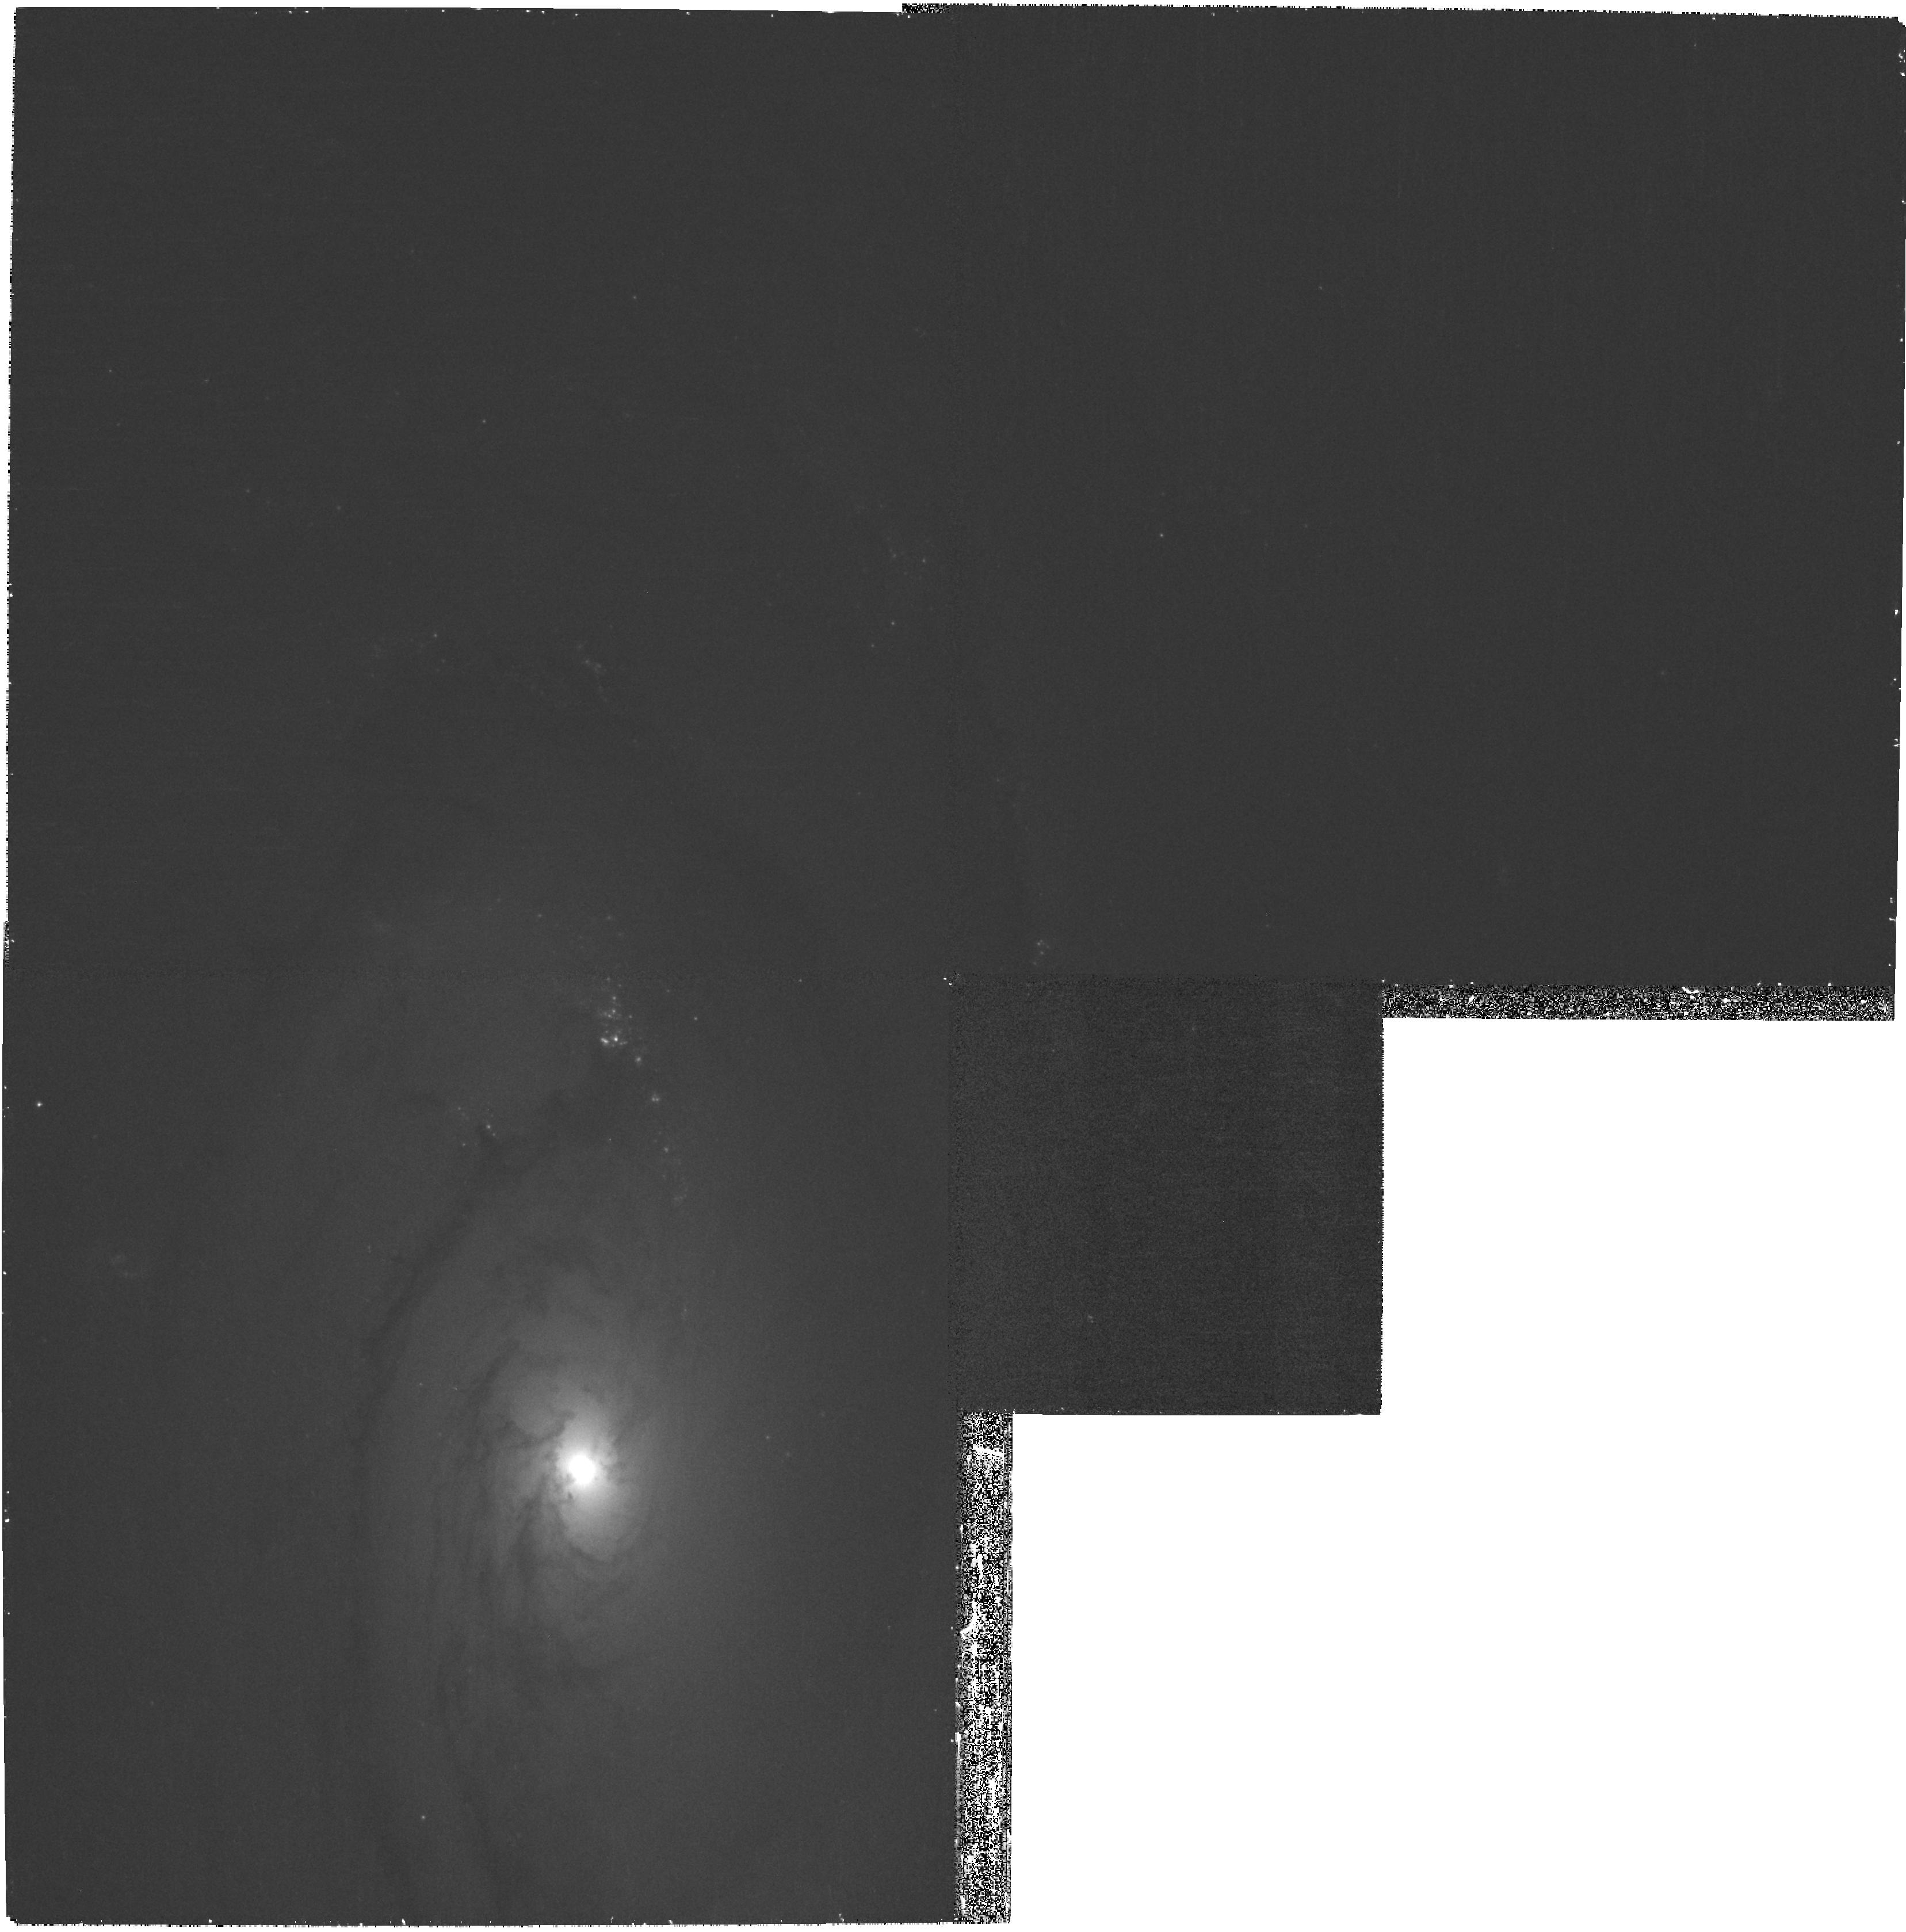
Target: NGC4450. Instrument: WFPC2/PC. Filter: F439W. Exposure: 30 min. Observation ID: hst_11987_53_wfpc2_pc_f439w_ubah53

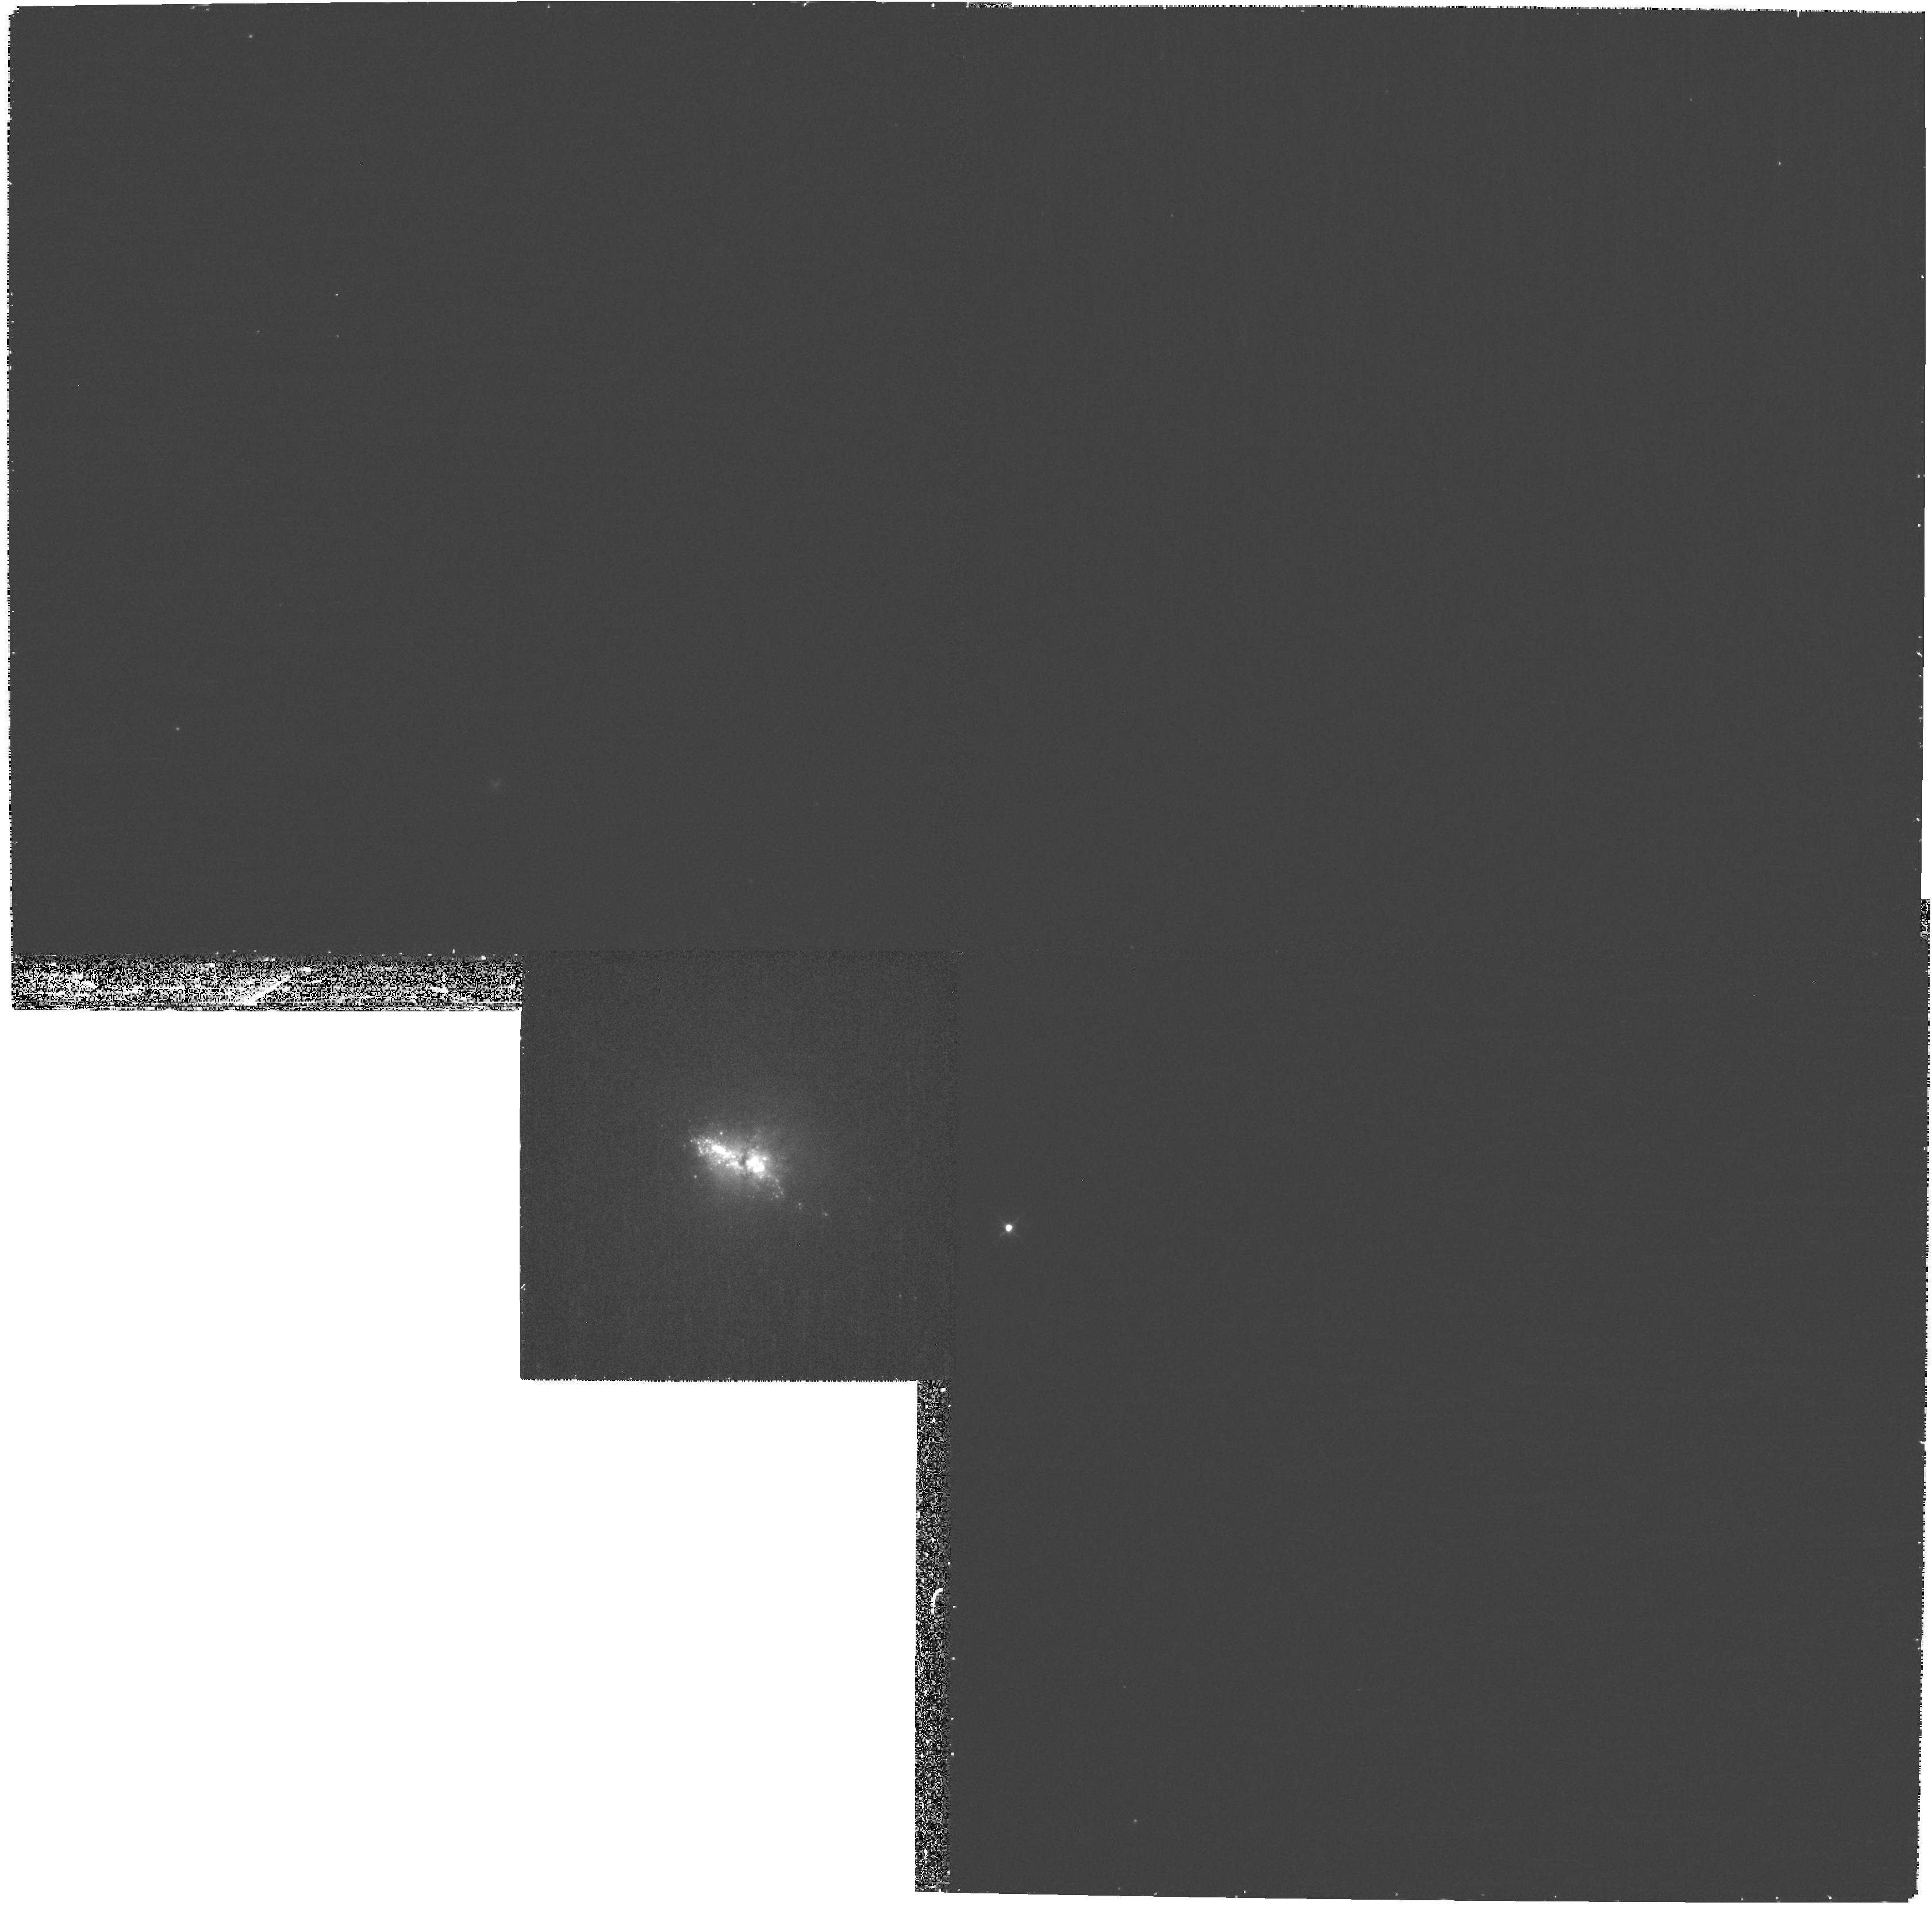
Target: NGC3773. Instrument: WFPC2/PC. Filter: F439W. Exposure: 30 min. Observation ID: hst_11987_22_wfpc2_pc_f439w_ubah22

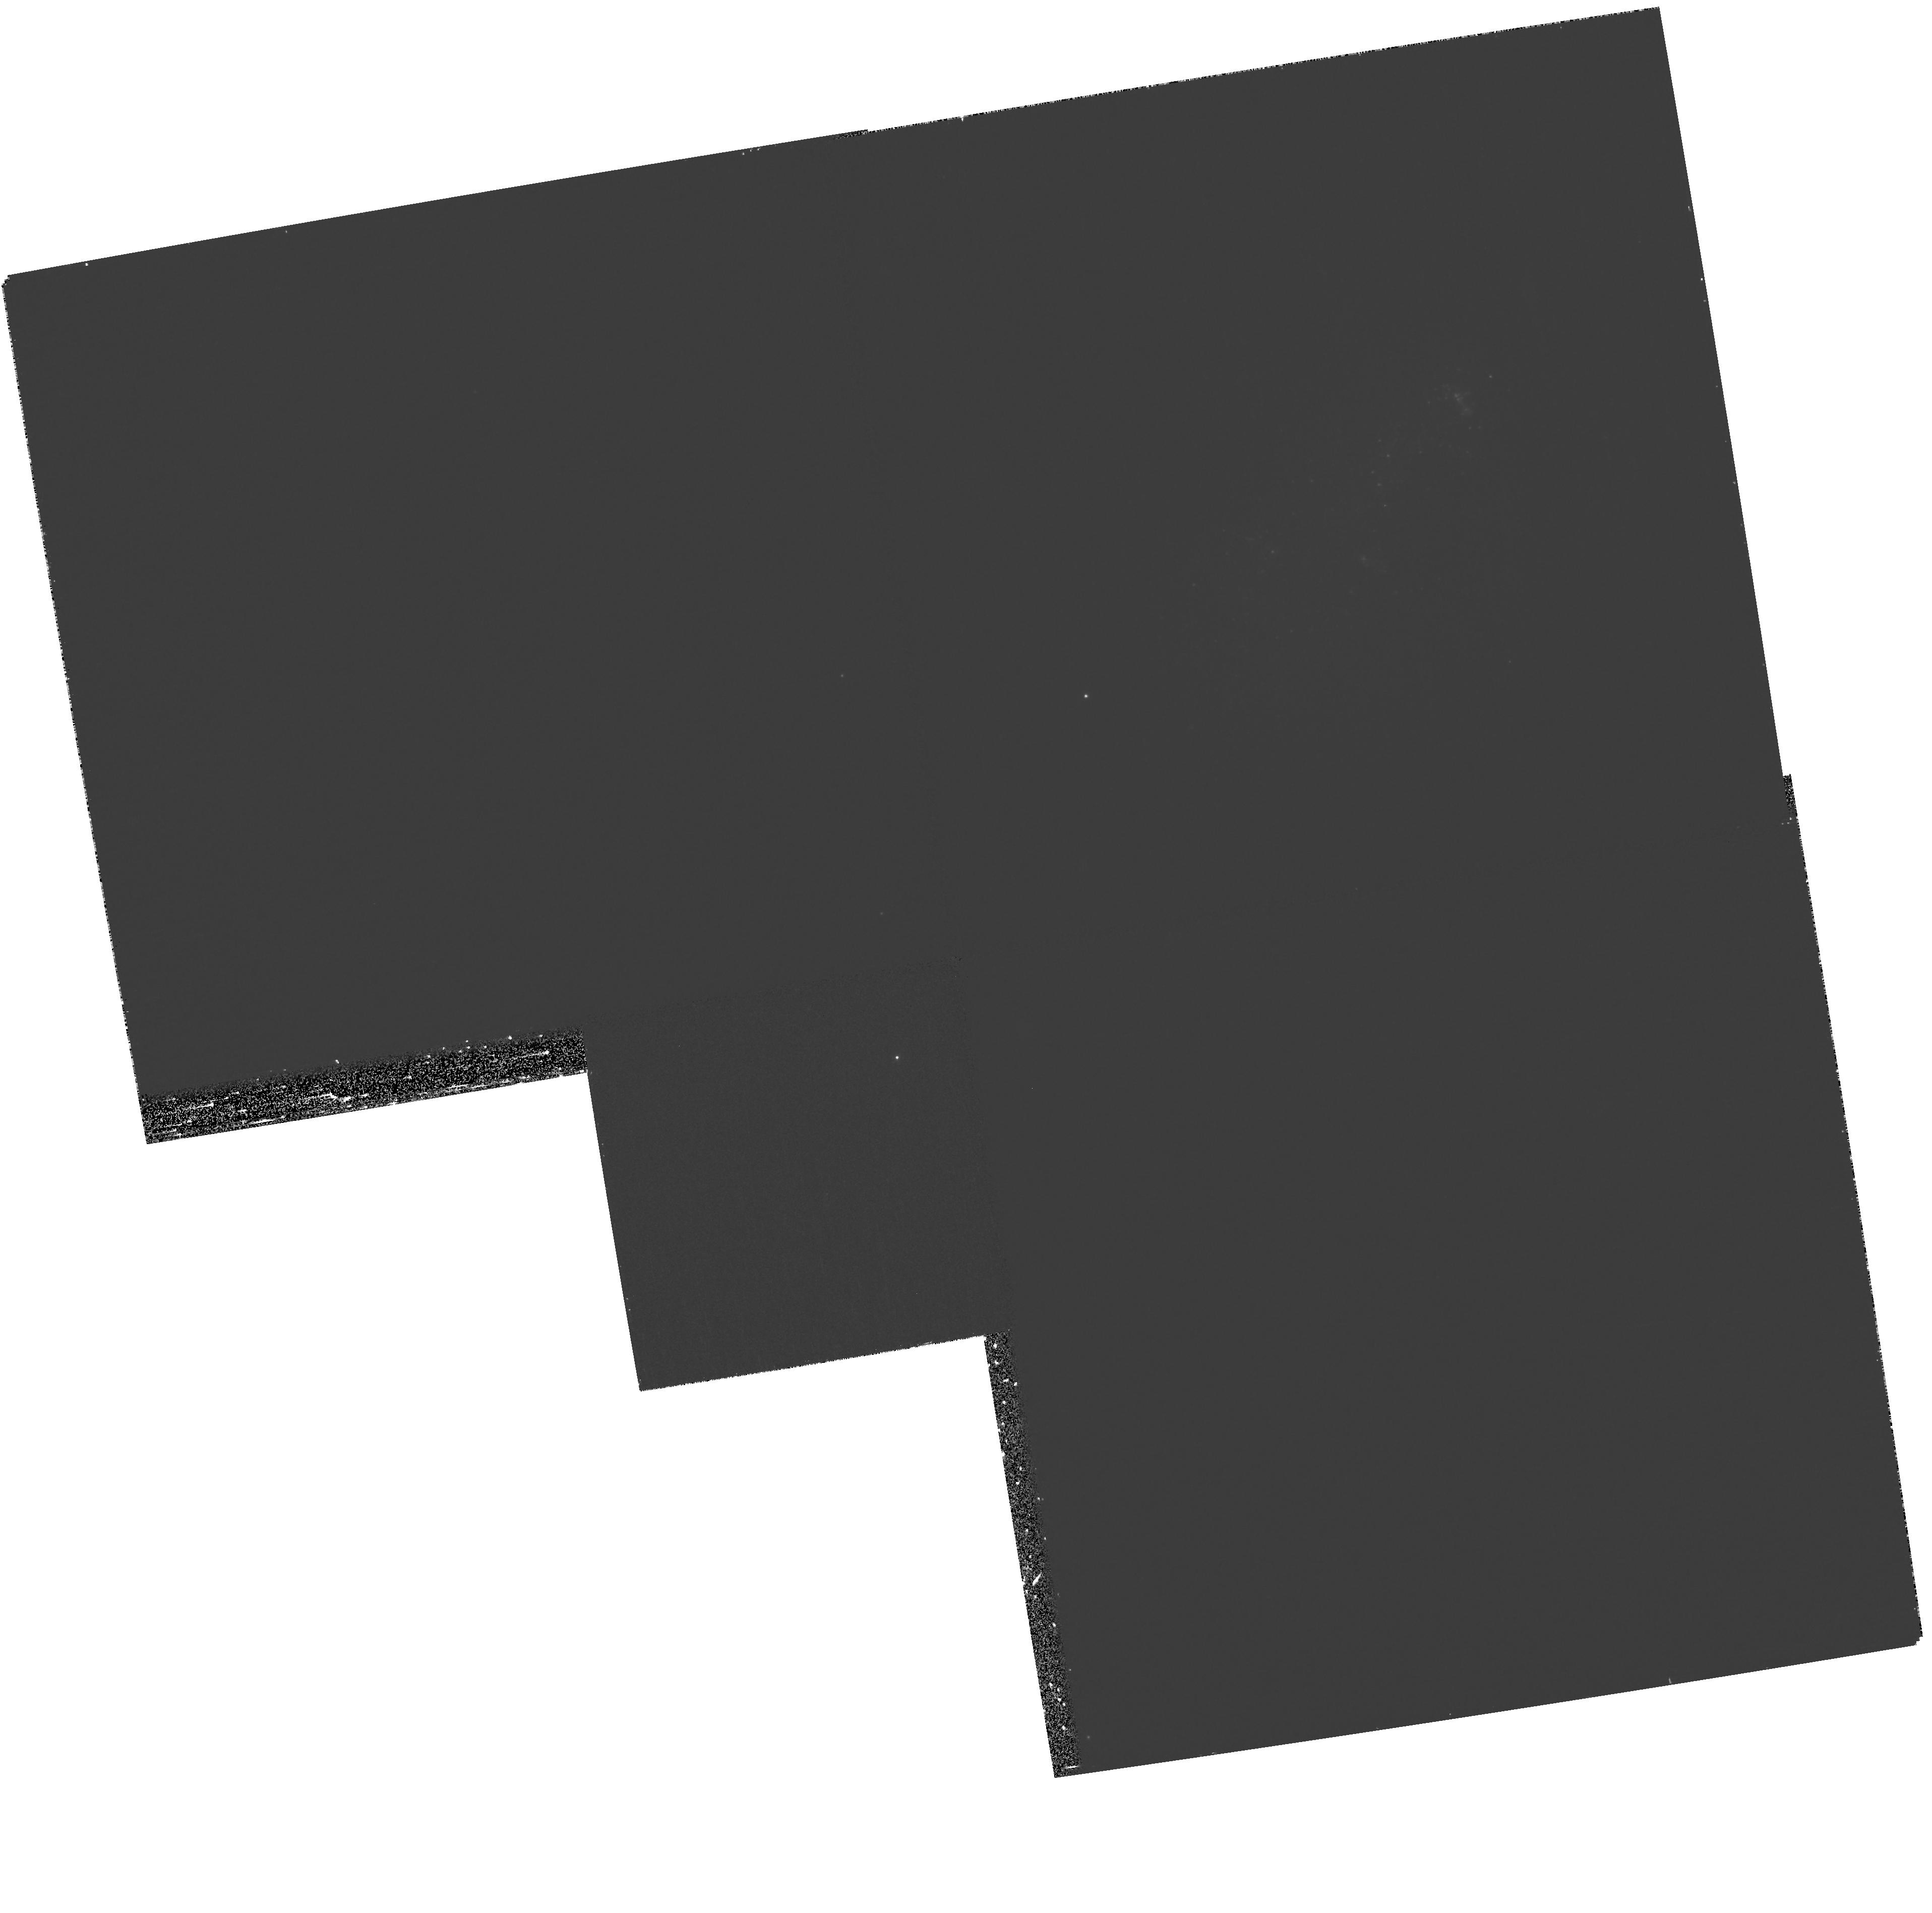
Target: M81-DWB-2. Instrument: WFPC2/PC. Filter: F439W. Exposure: 35 min. Observation ID: hst_11987_46_wfpc2_pc_f439w_ubah46

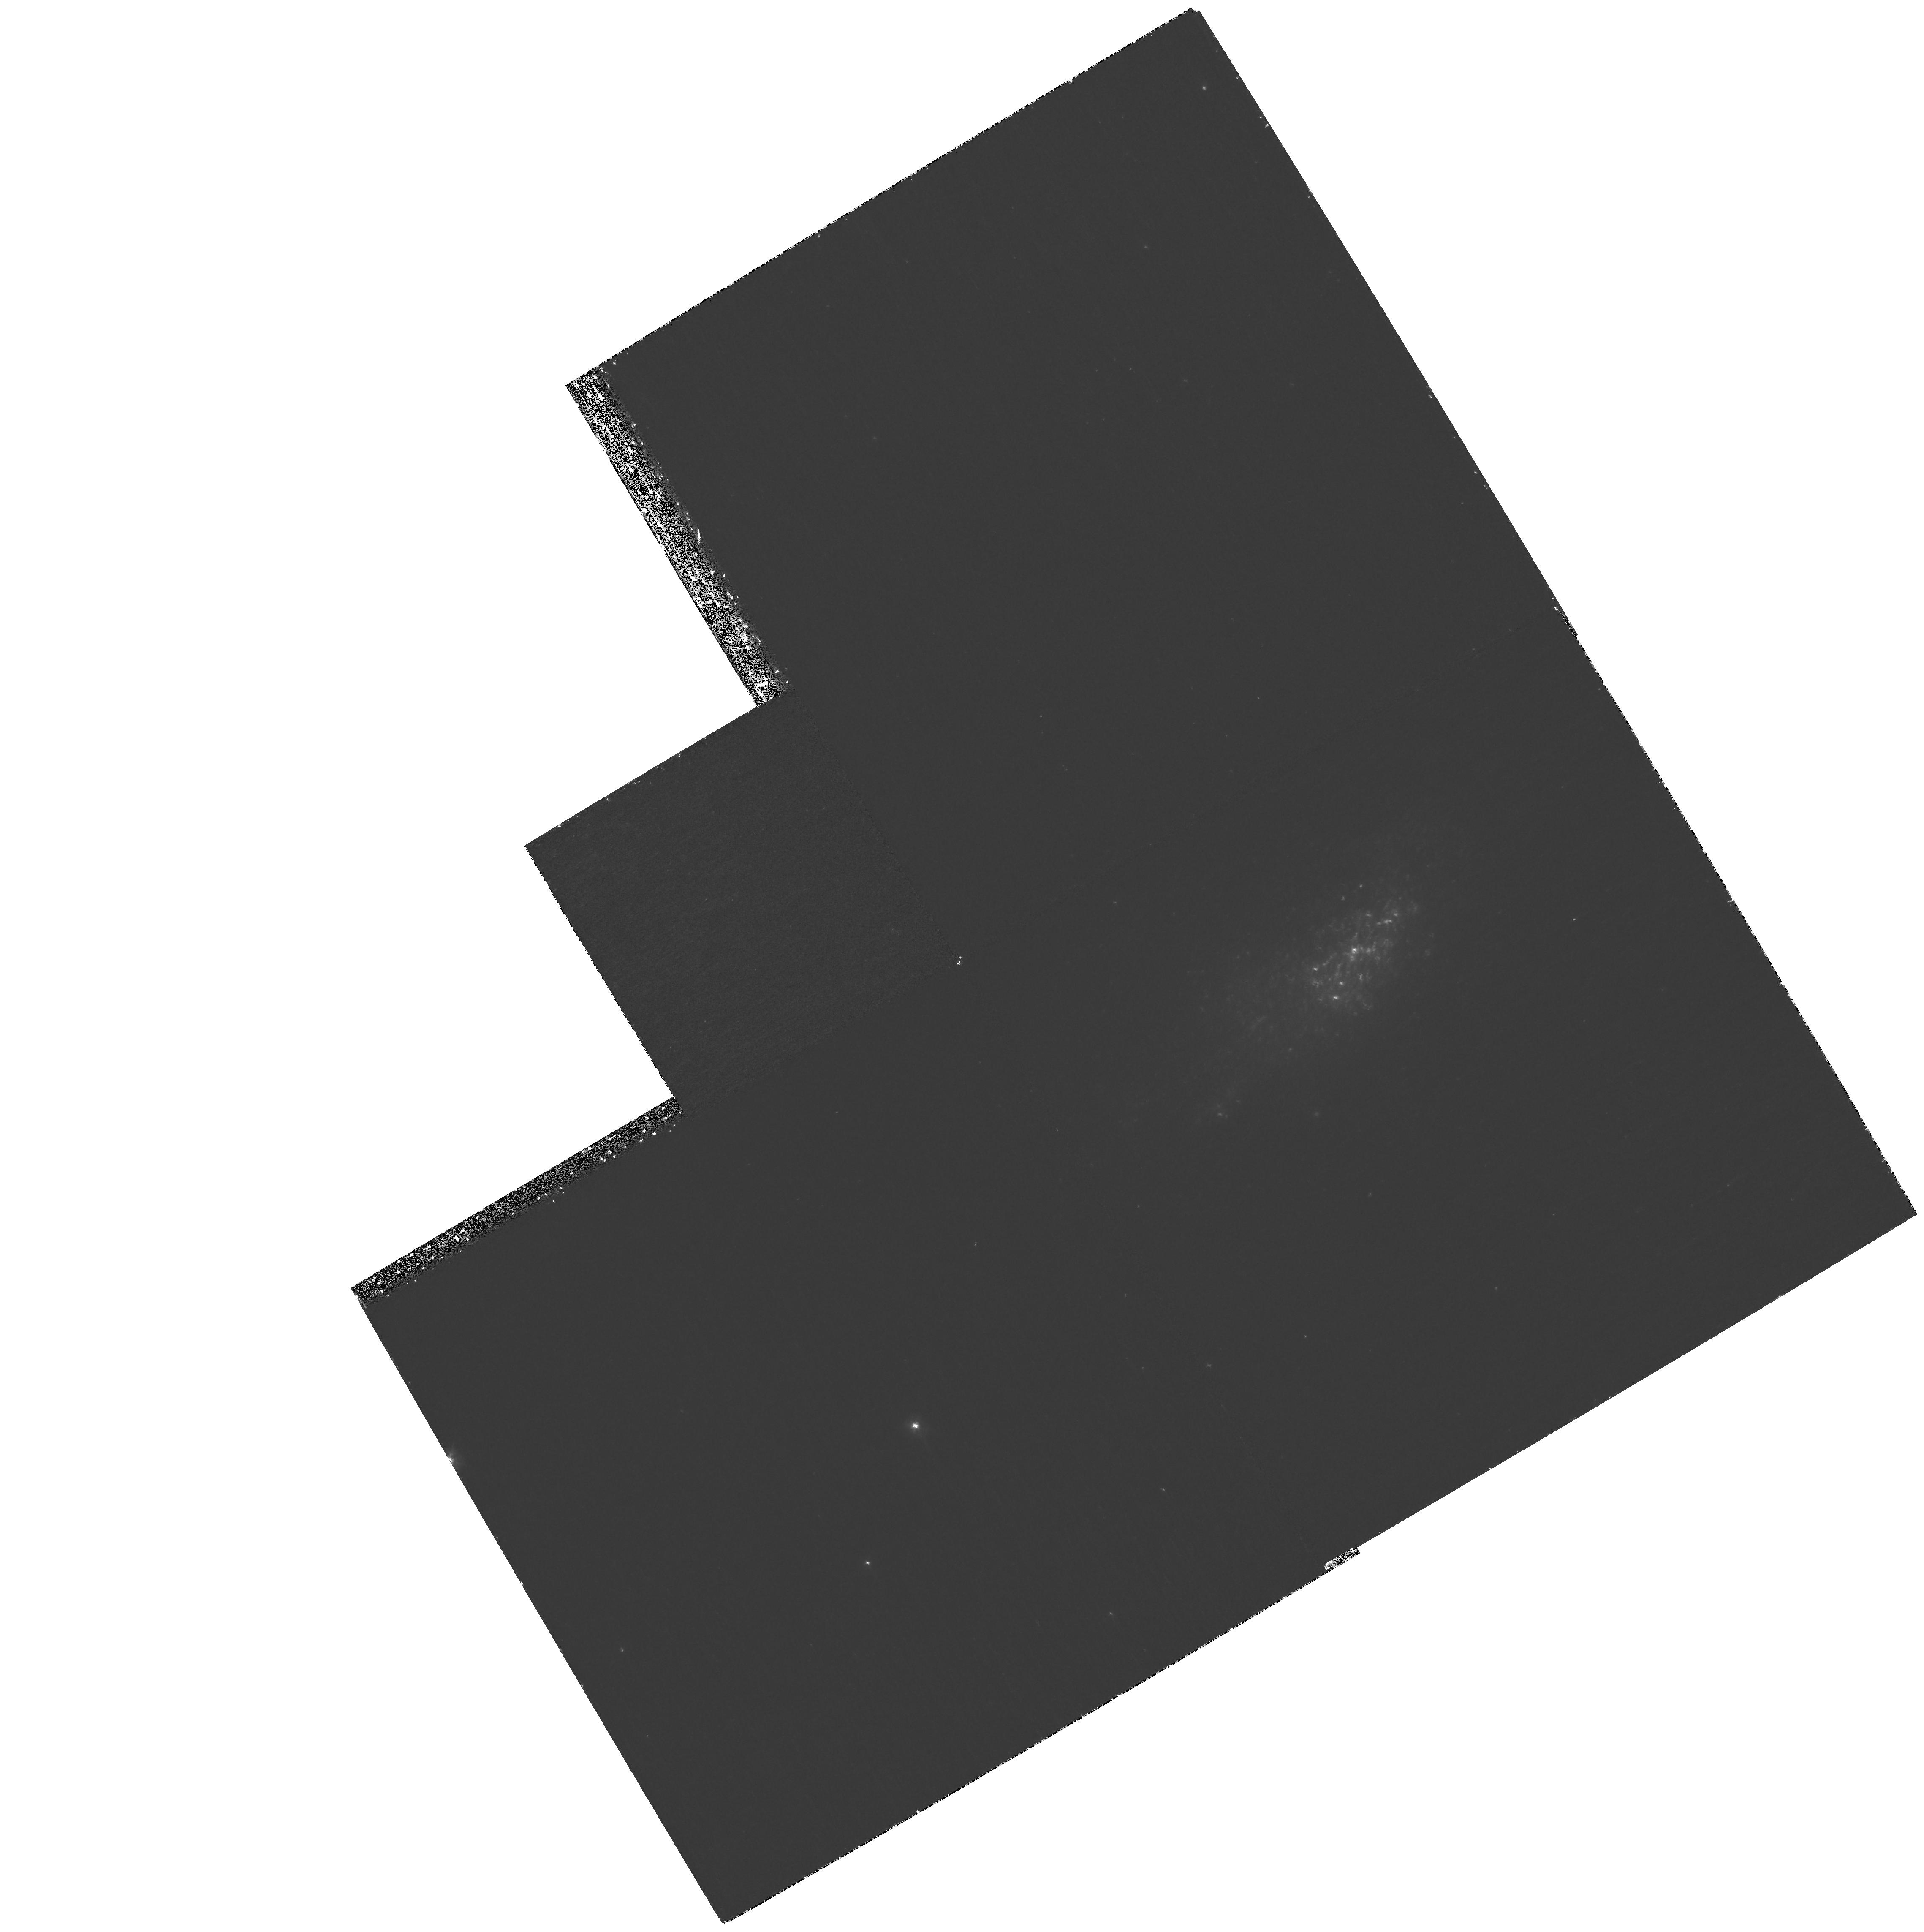
Target: NGC2915. Instrument: WFPC2/PC. Filter: F336W. Exposure: 1.2 h. Observation ID: hst_11987_20_wfpc2_pc_f336w_ubah20

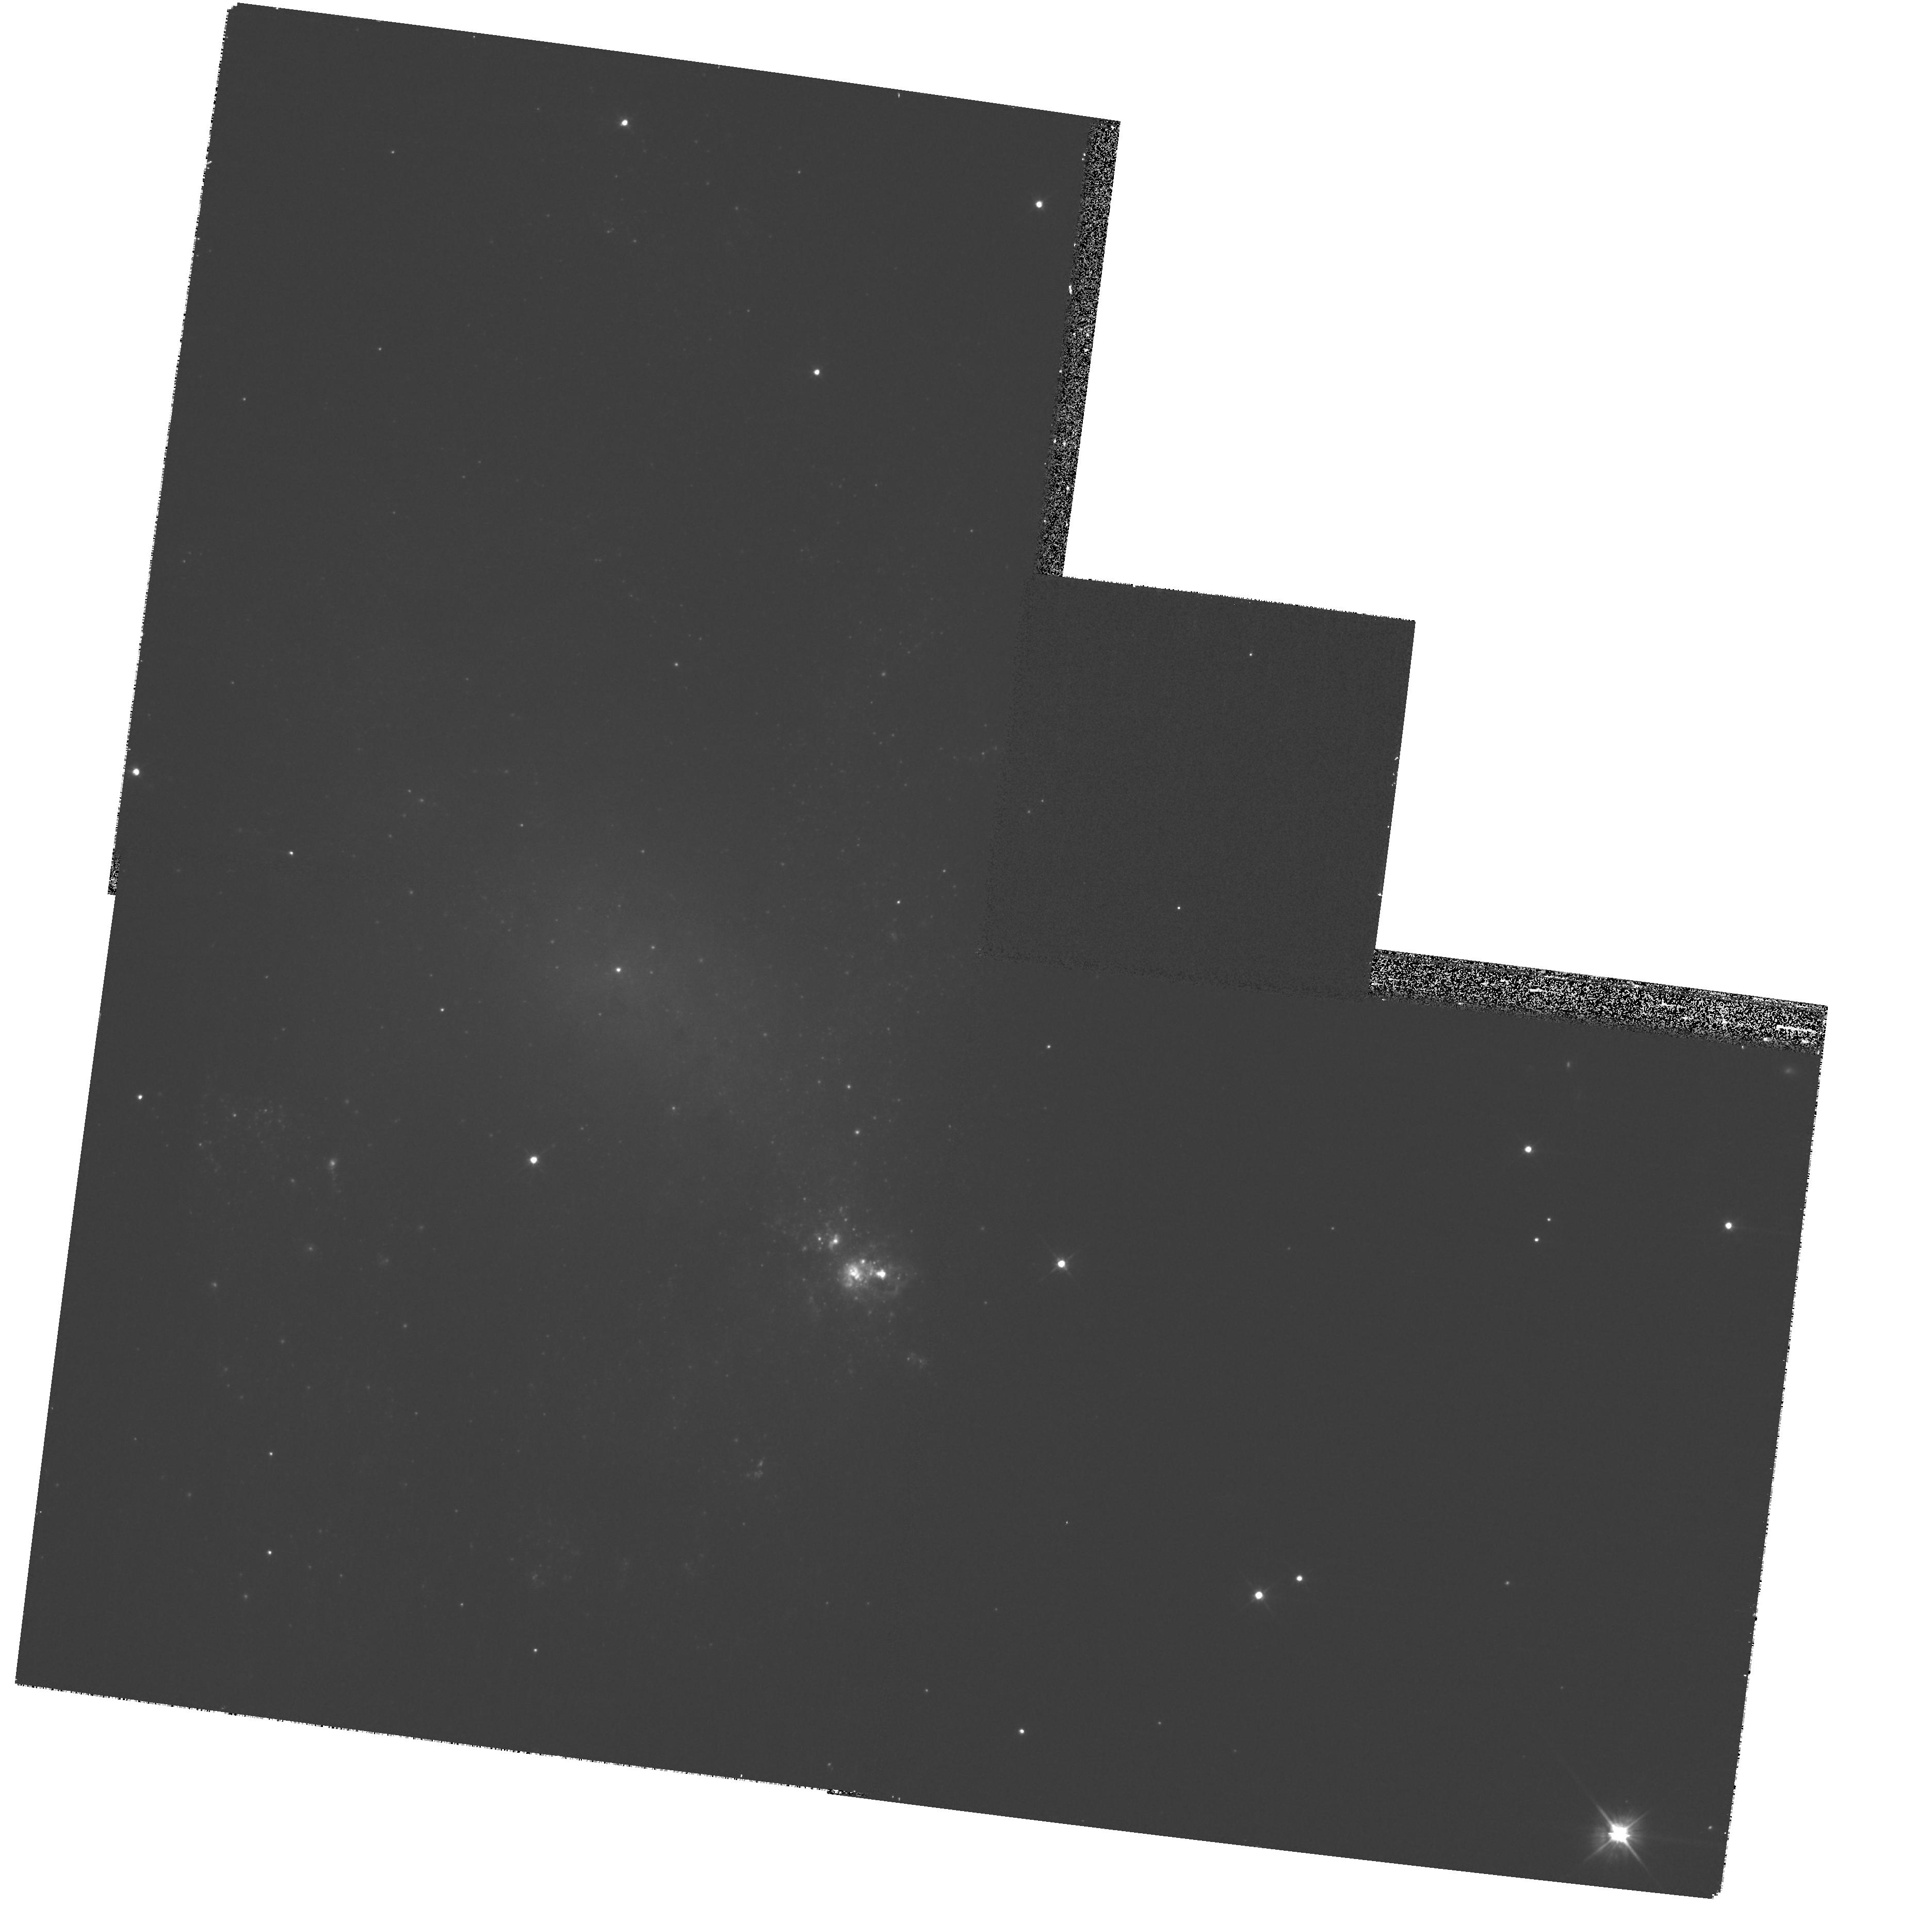
Target: NGC5398. Instrument: WFPC2/PC. Filter: F555W. Exposure: 9 min. Observation ID: hst_11987_28_wfpc2_pc_f555w_ubah28

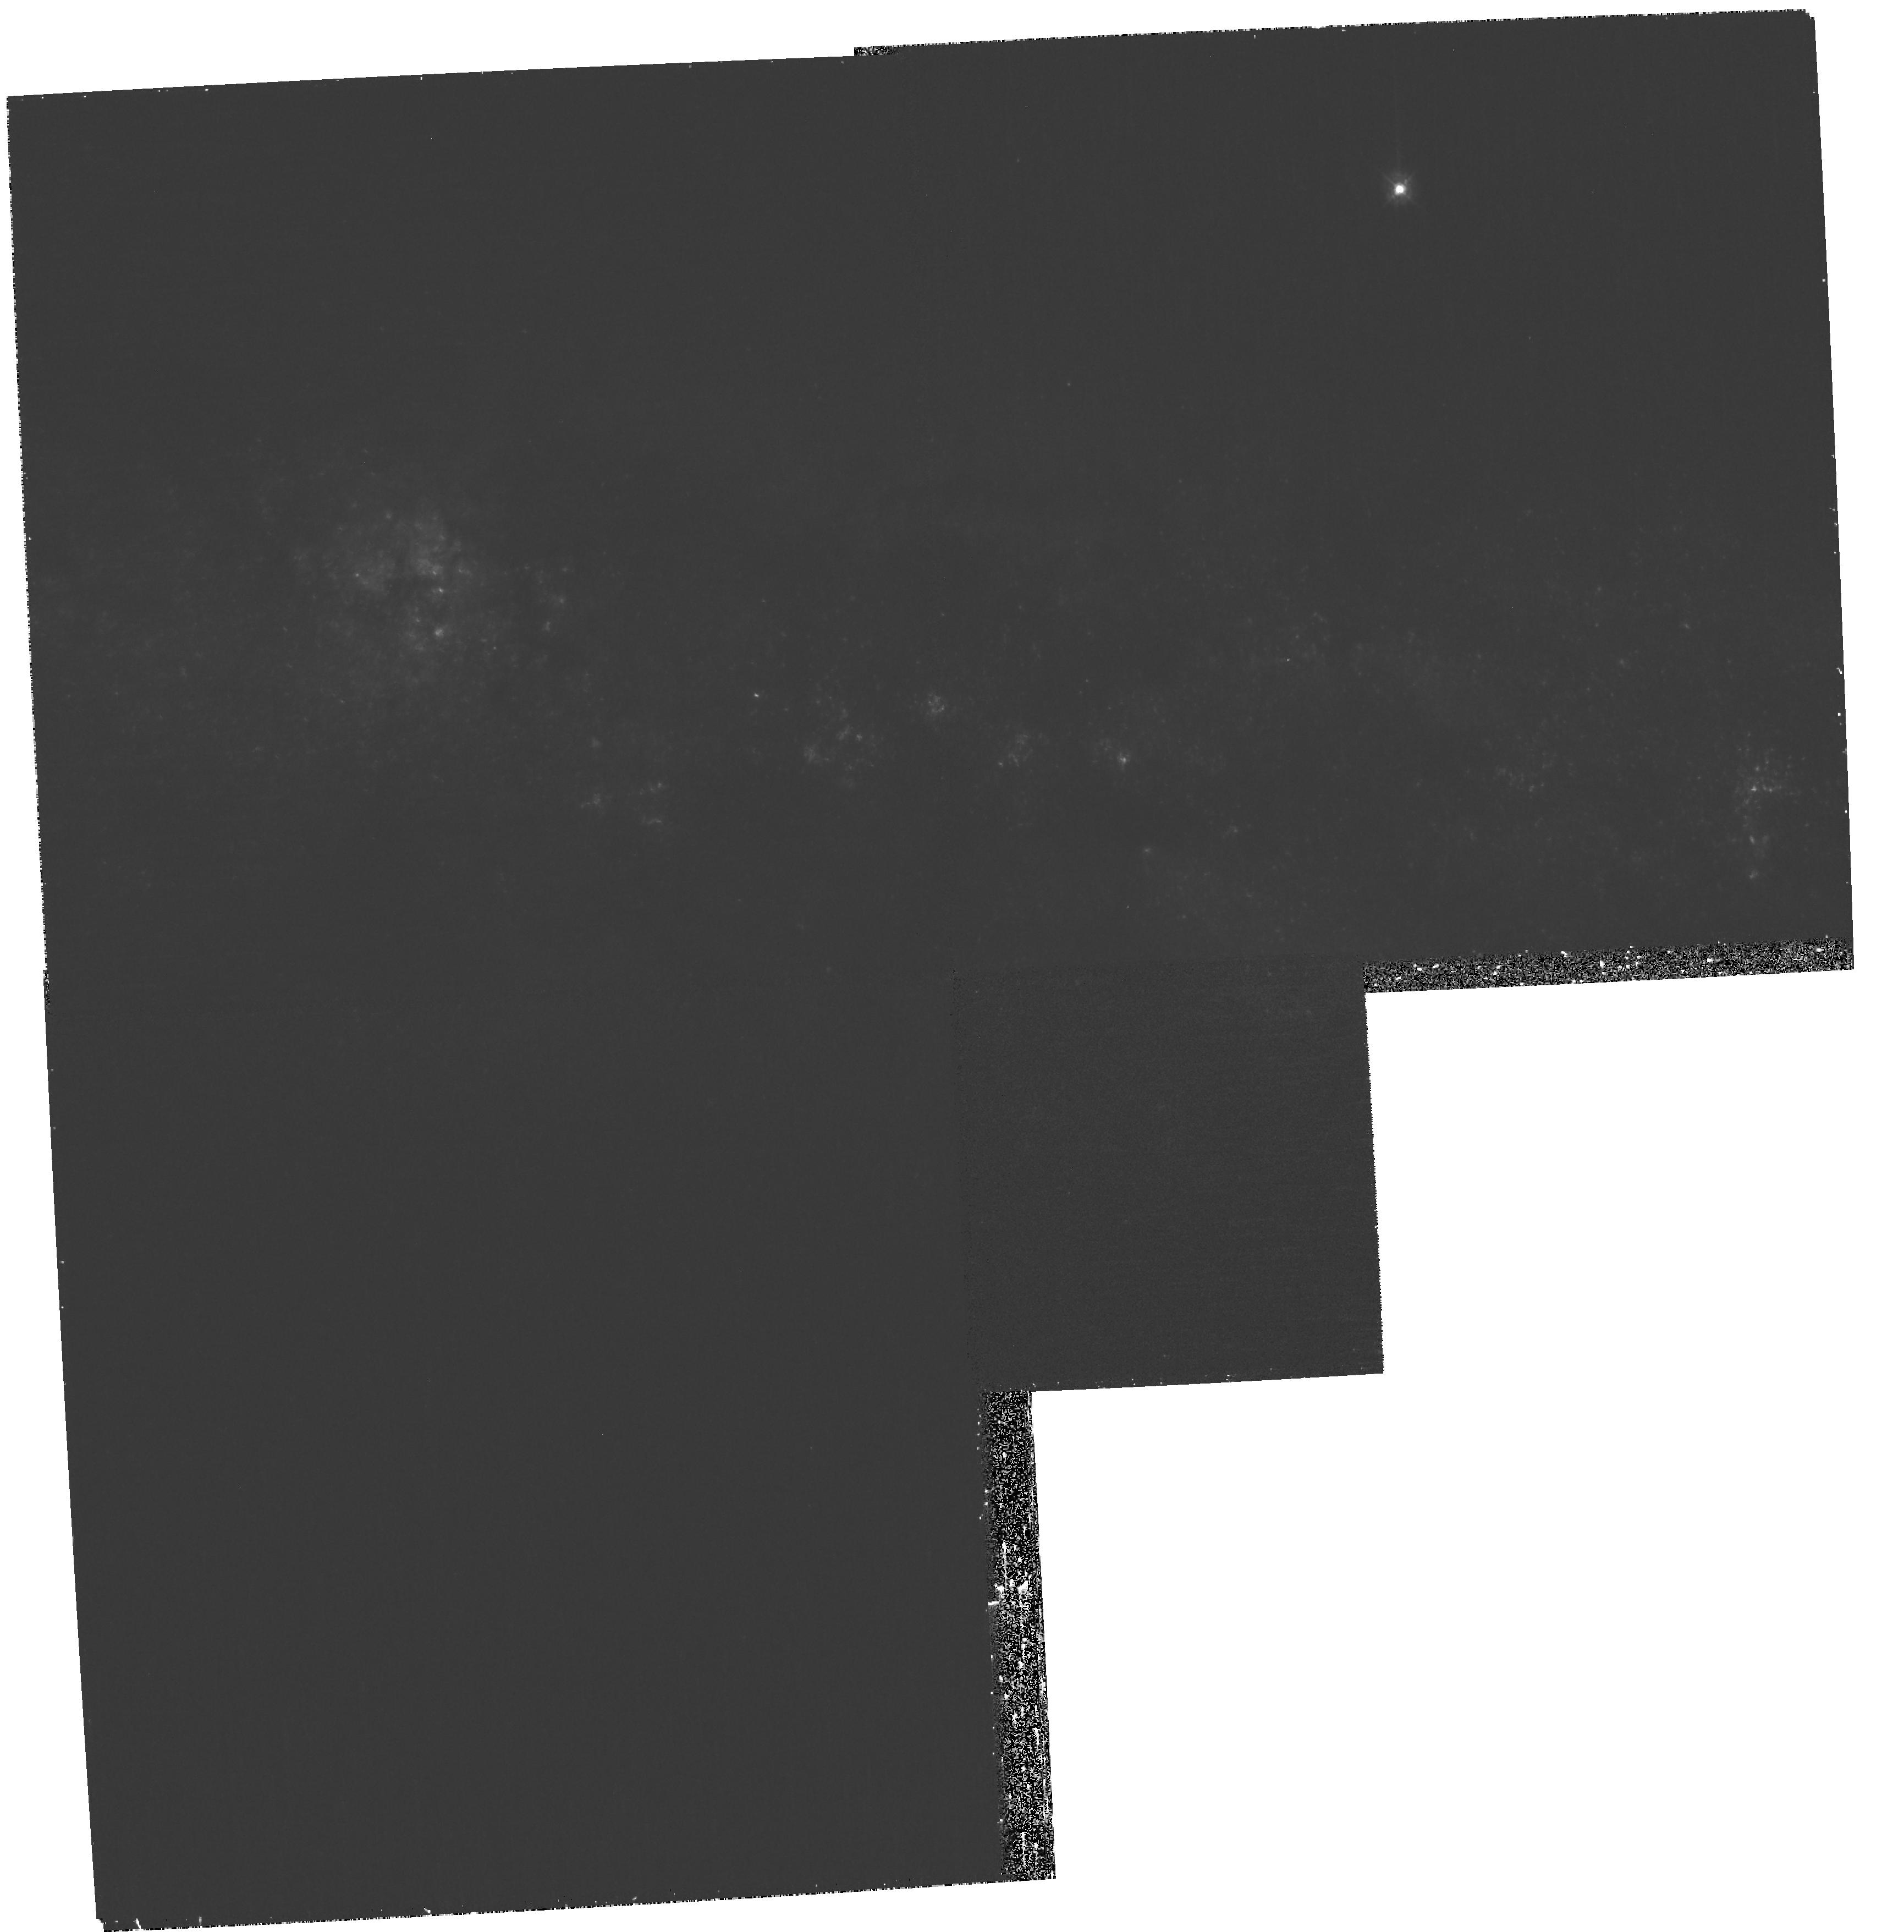
Target: NGC4631. Instrument: WFPC2/PC. Filter: F336W. Exposure: 30 min. Observation ID: hst_11987_57_wfpc2_pc_f336w_ubah57

The Recent Star Formation History of SINGS Galaxies (PI: Regan, Michael W.)

The Spitzer Legacy project SINGS provided a unique view of the current state of star formation and dust in a sample of galaxies of all Hubble types. This multi-wavelength view allowed the team to create current star formation diagnostics that are independent of the dust content and increased our understanding of the dust in galaxies. Even so, using the SINGS data alone we can only make rough estimates of the recent star formation history of these galaxies. The lack of U-band observations means that it is impossible to estimate the ages of young clusters. In addition, the low resolution of the Spitzer and ground-based observations means that what appear to be individual Spitzer sources can actually be composed of many individual clusters with varying ages. In this proposal we plan to address this missing area in SINGS by obtaining high-resolution WFPC2 UBVI observations to accurately find and determine the ages of the young stellar clusters in a subset of the SINGS galaxies. These observations will greatly enhance the legacy value of the SINGS observations while also directly answering questions pertaining to star formation in galaxies.